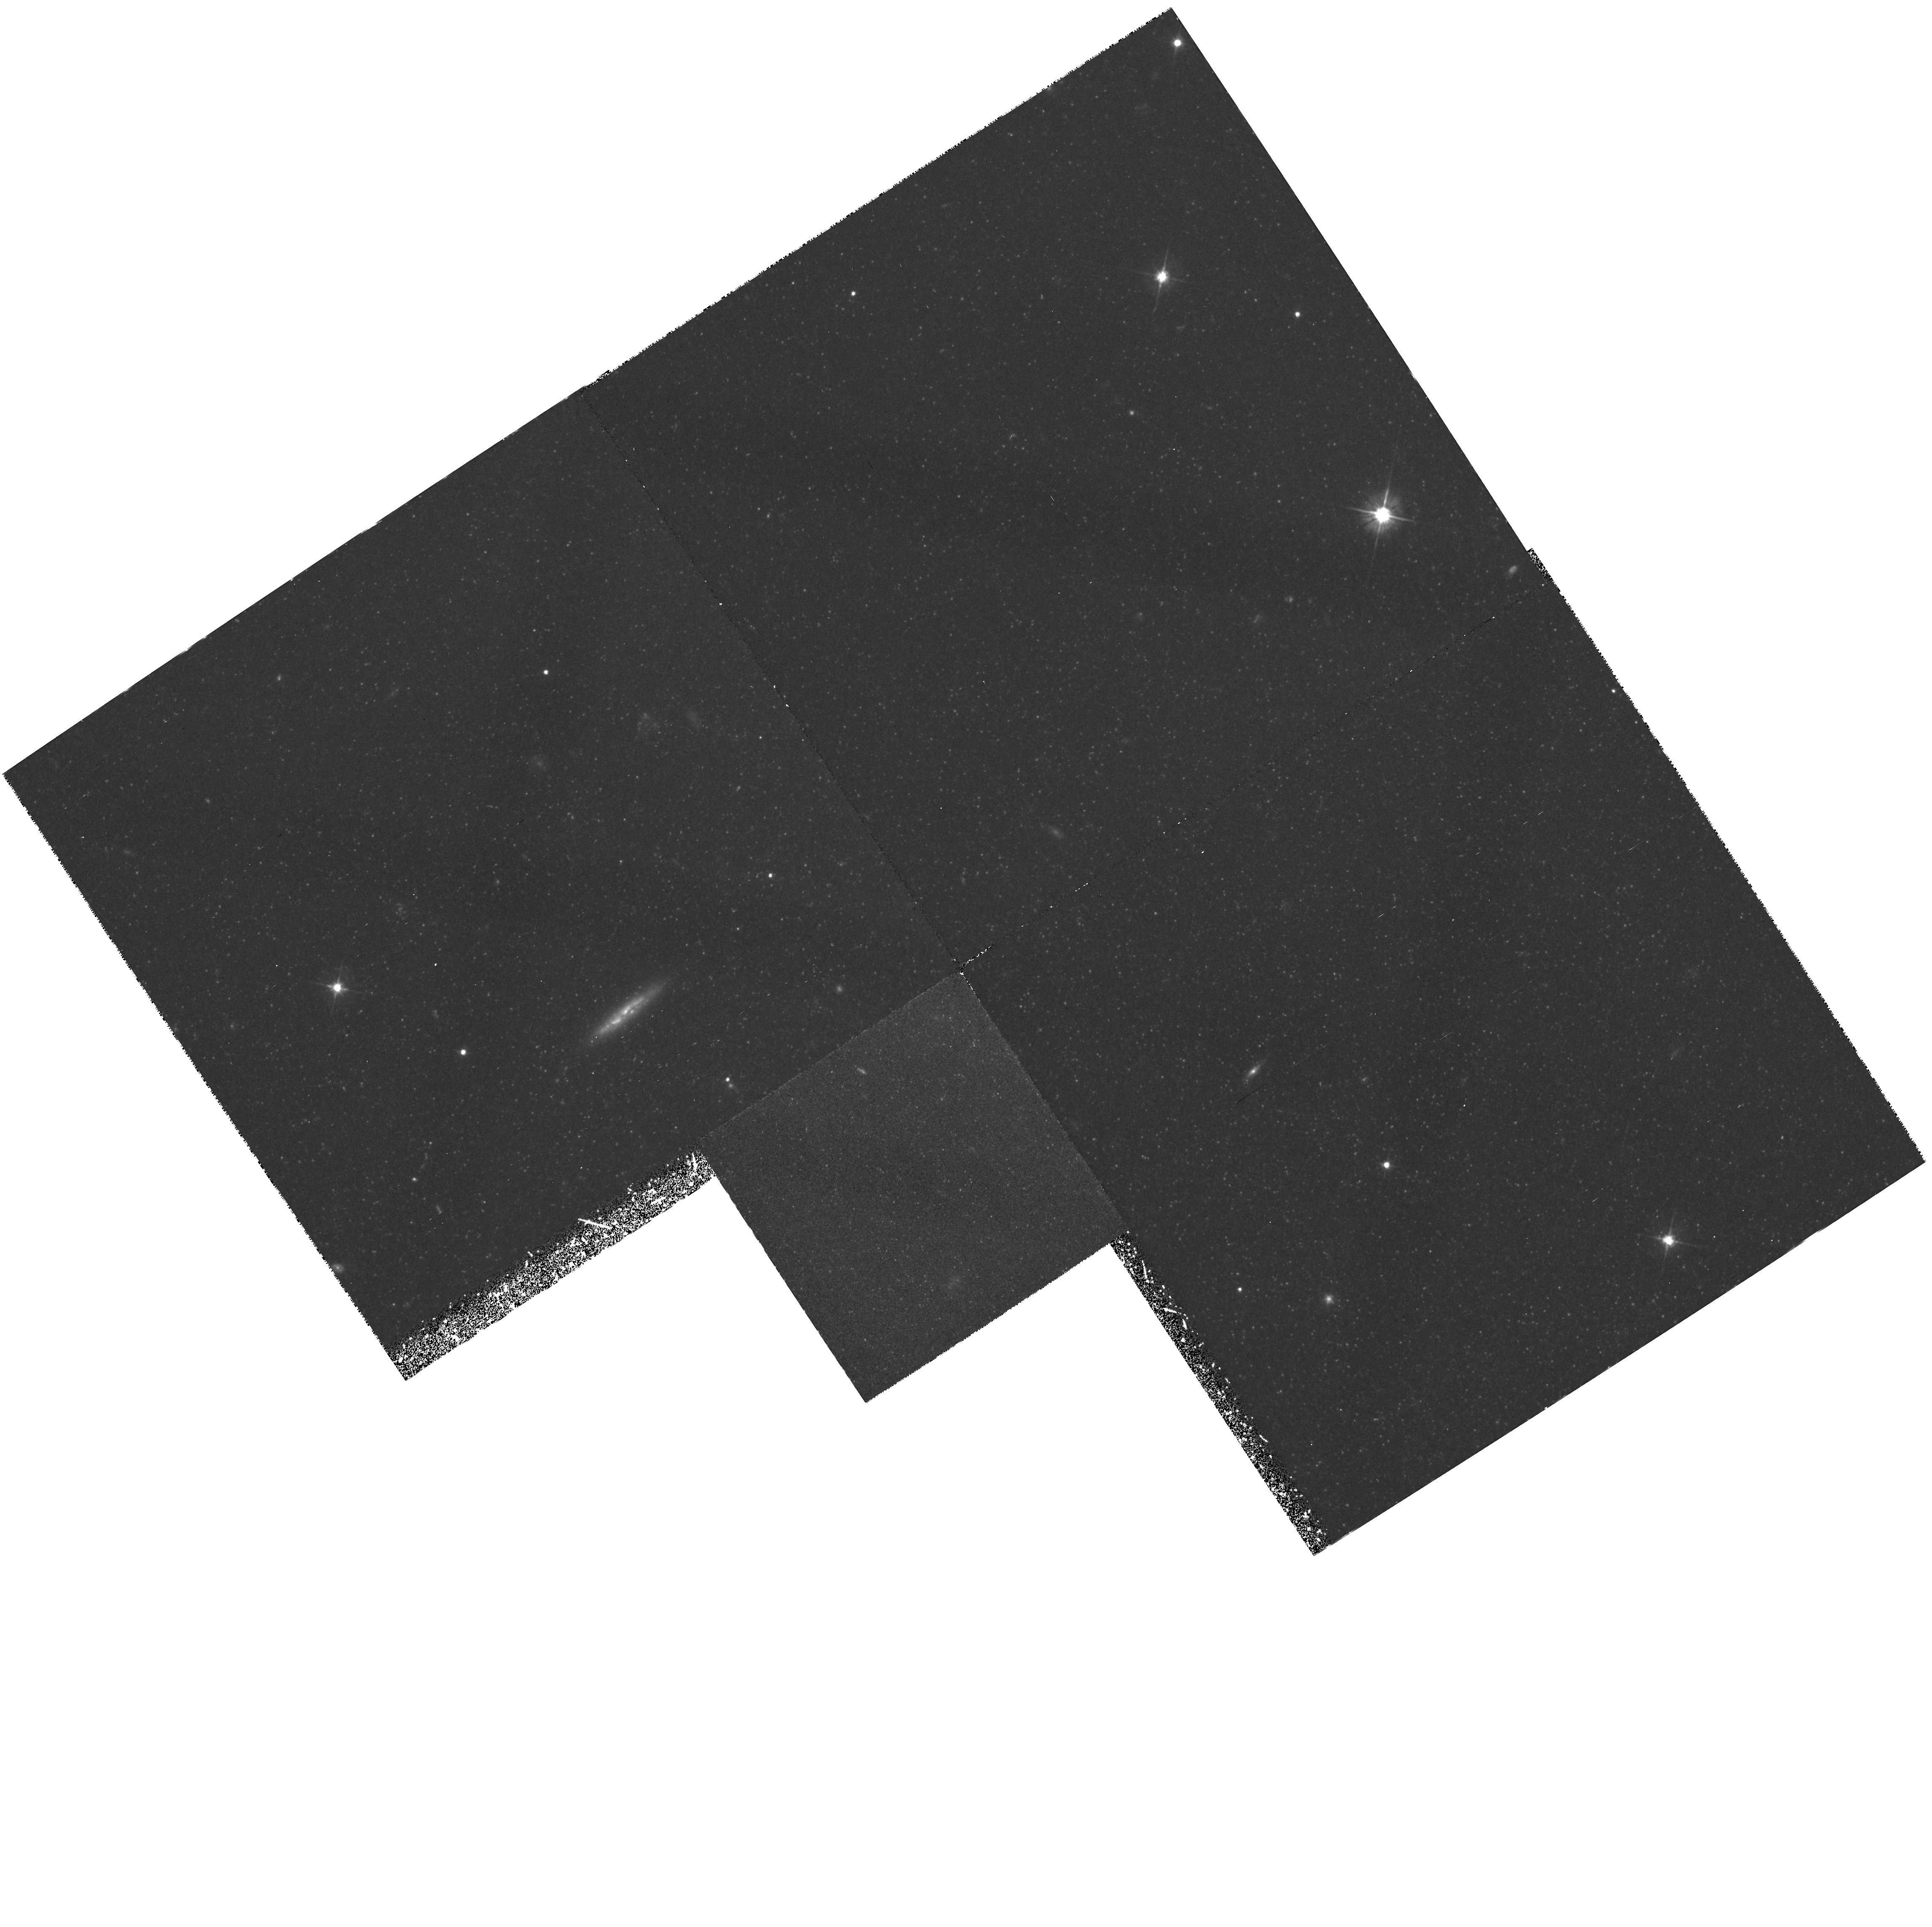
Target: GAL-094447+672619
Instrument: WFPC2/PC
Filter: F555W
Exposure: 2.5 h
Observation ID: hst_5898_01_wfpc2_pc_f555w_u33301

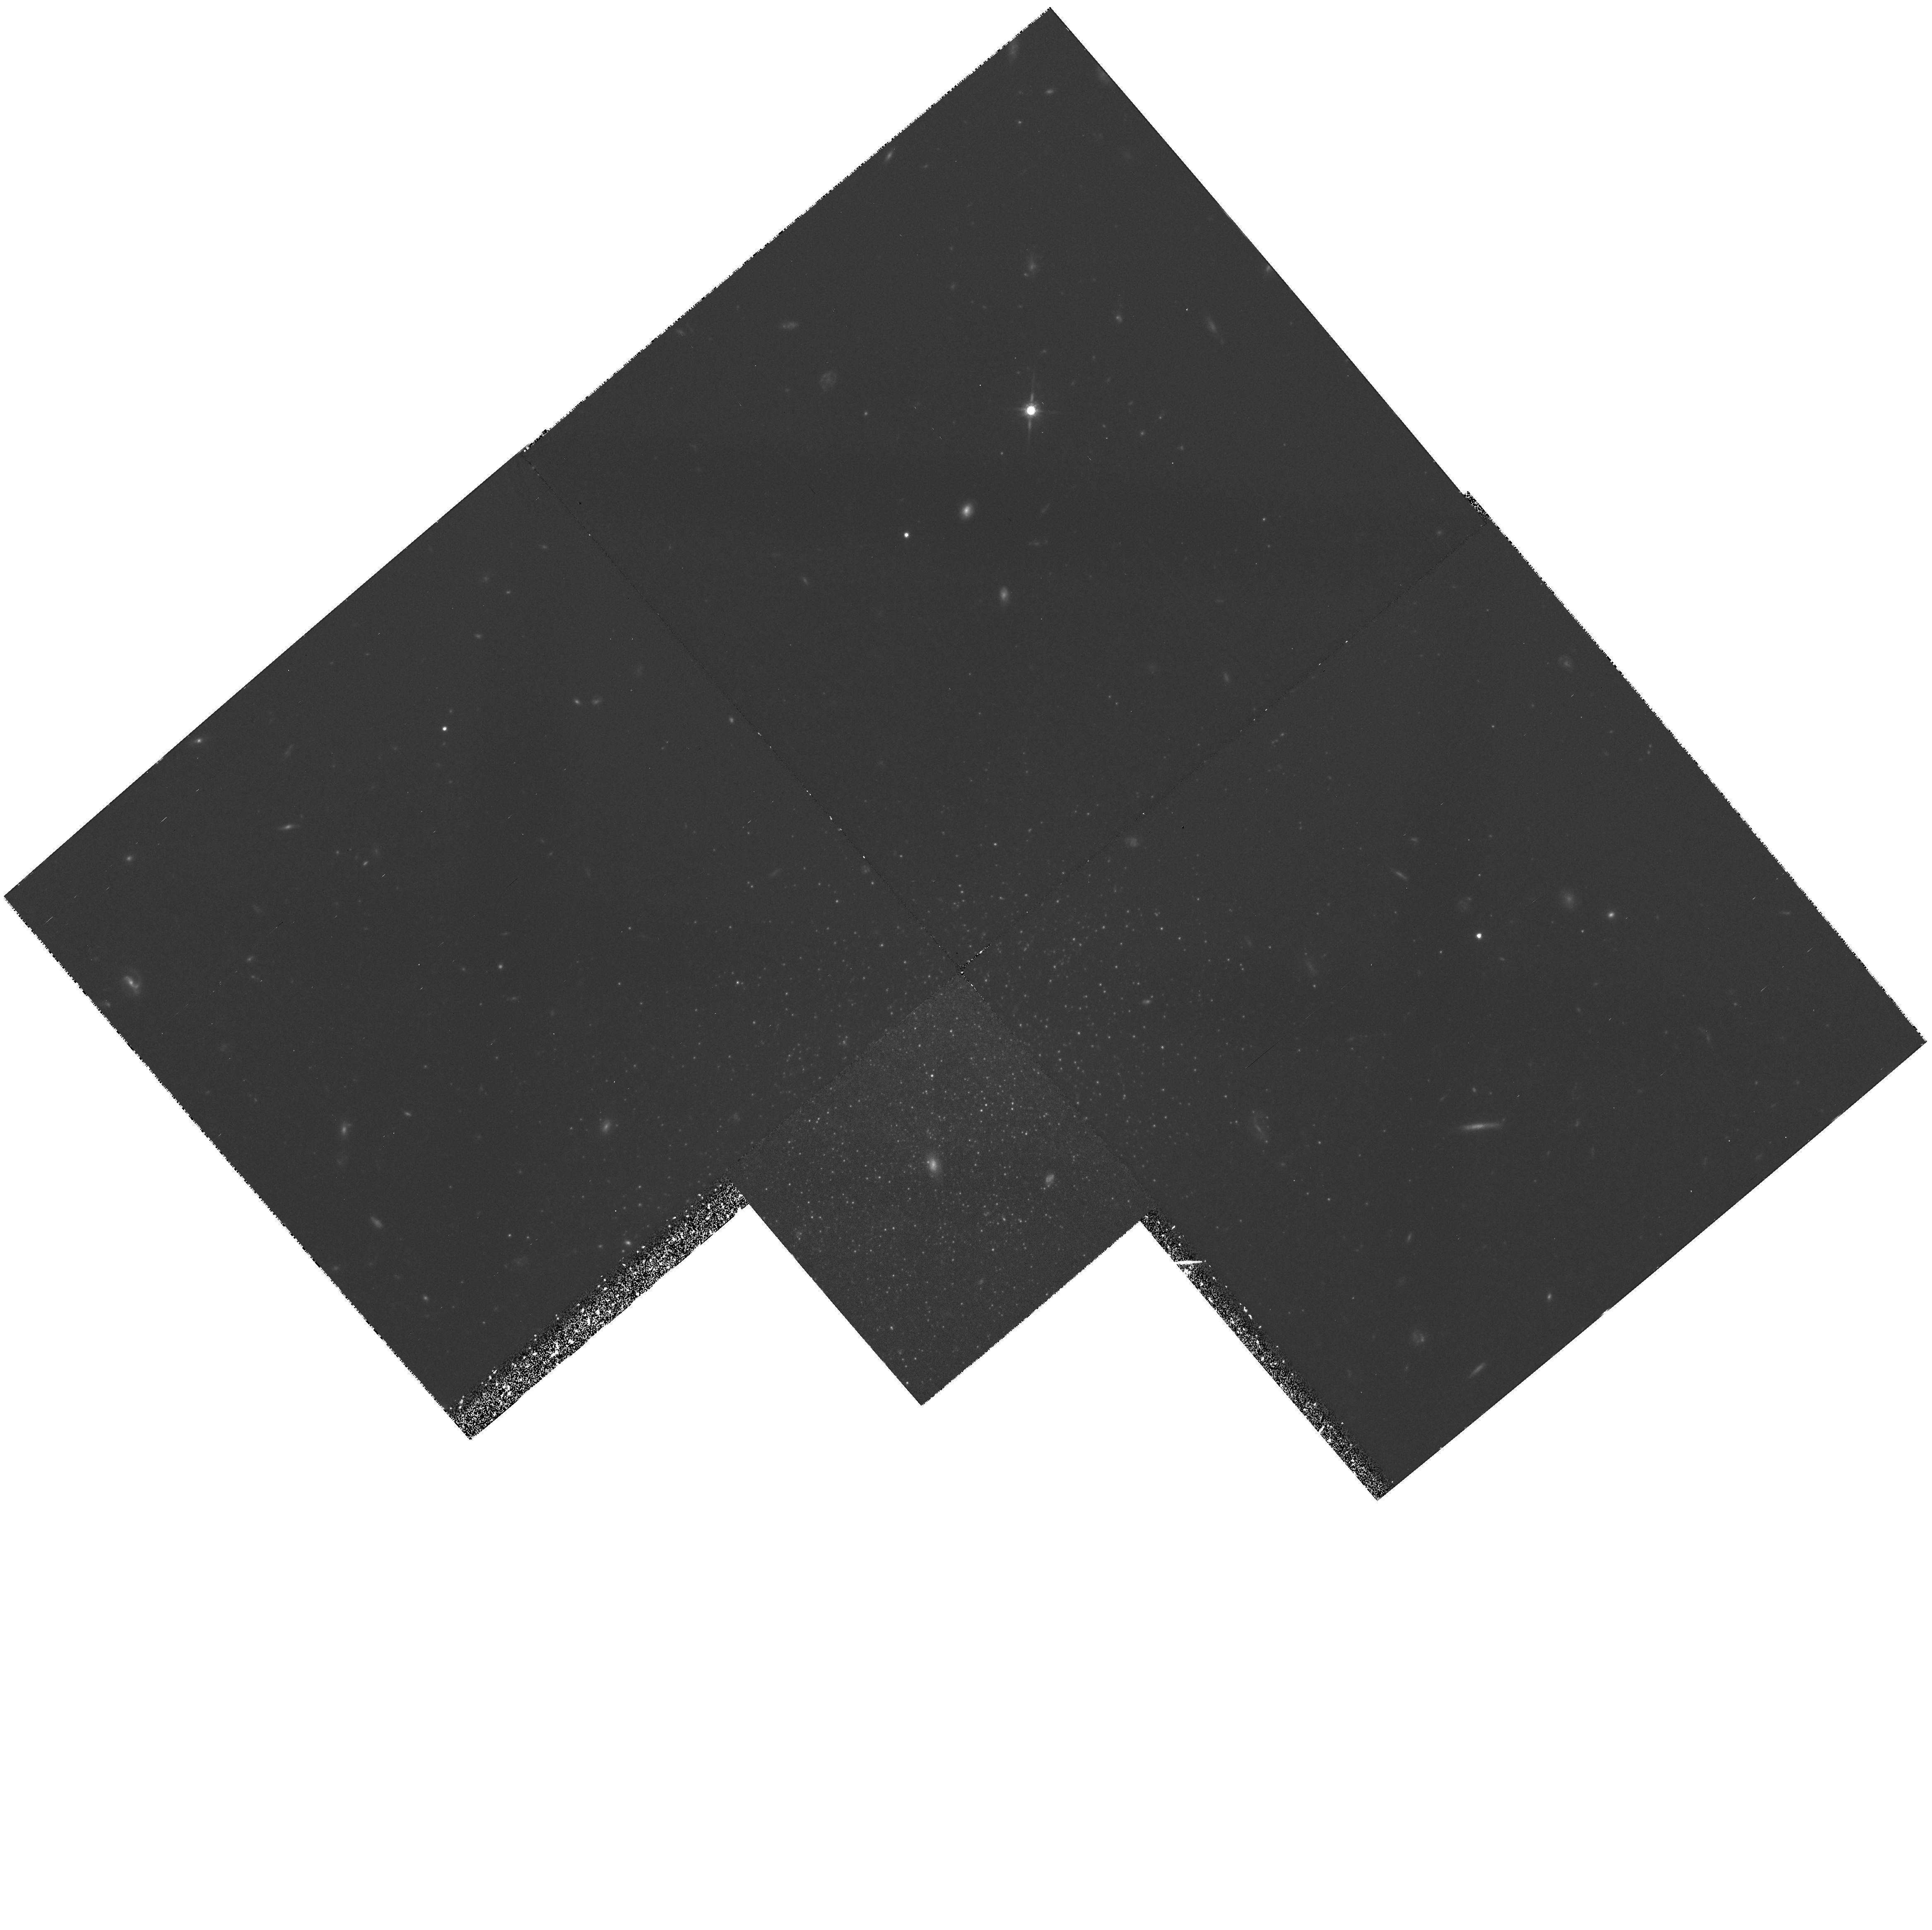
Target: GAL-100441+681522
Instrument: WFPC2/PC
Filter: F814W
Exposure: 3.2 h
Observation ID: hst_5898_03_wfpc2_pc_f814w_u33303

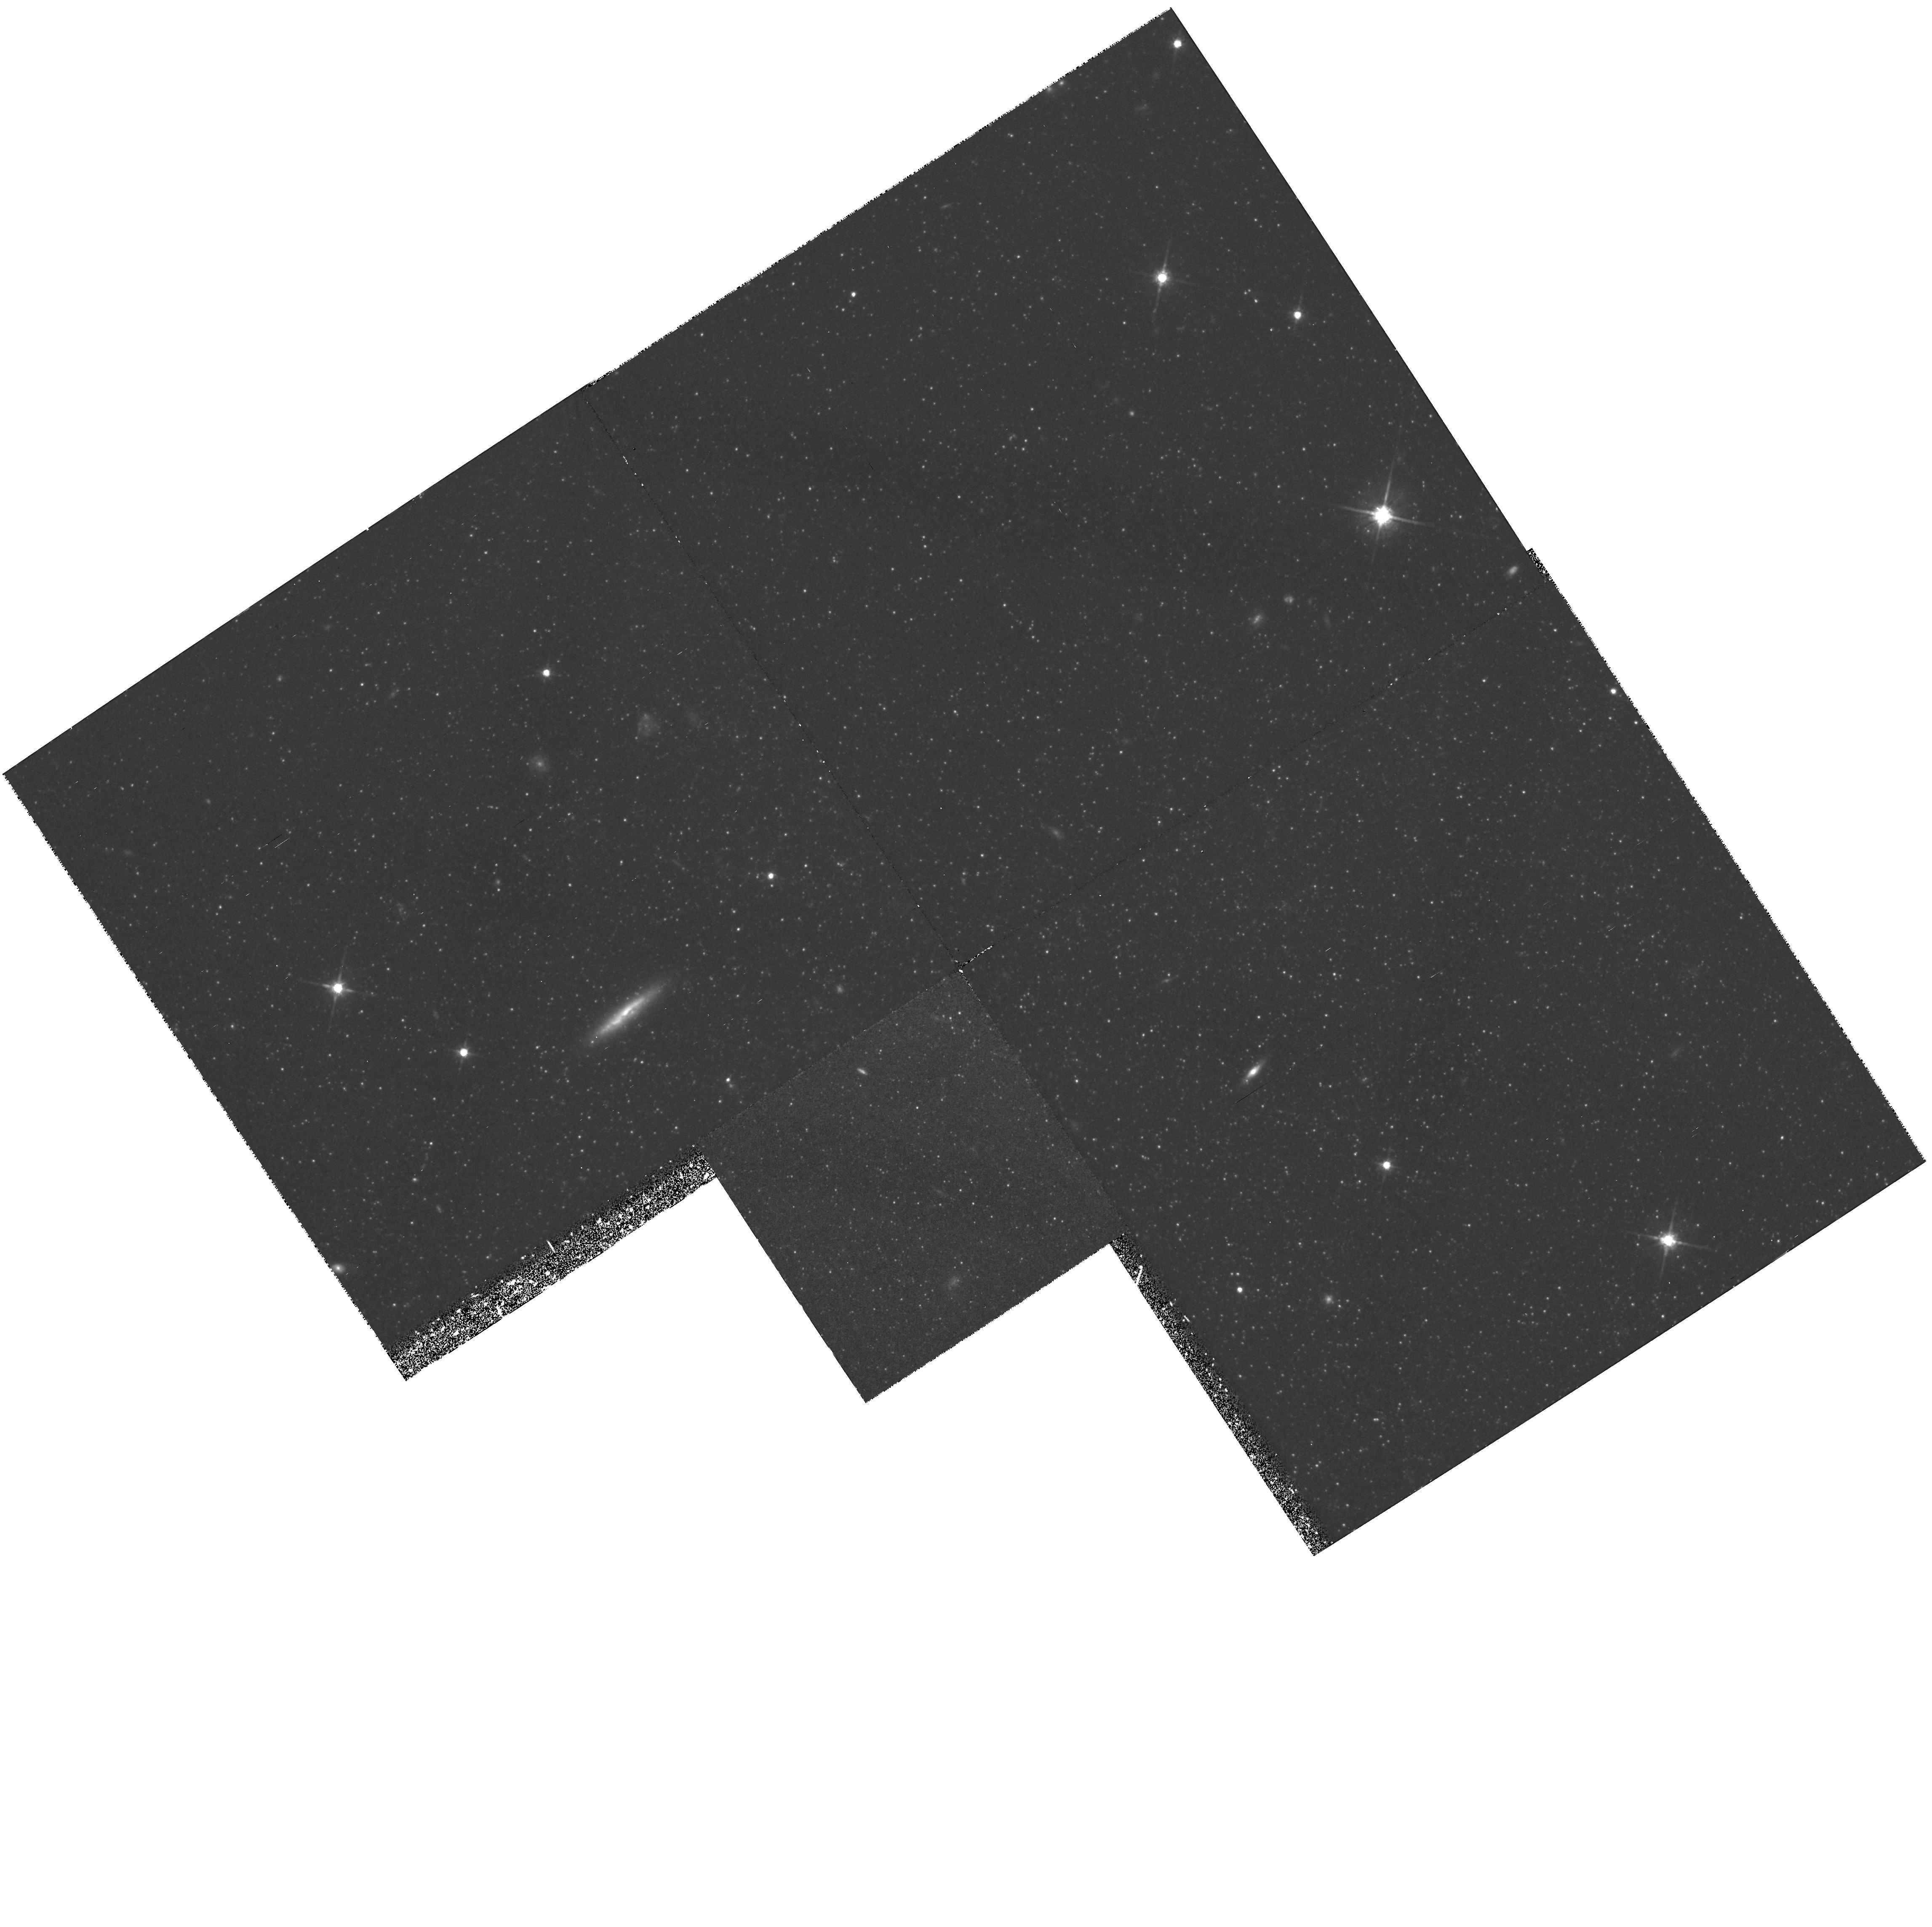
Target: GAL-094447+672619
Instrument: WFPC2/PC
Filter: F814W
Exposure: 3.2 h
Observation ID: hst_5898_01_wfpc2_pc_f814w_u33301

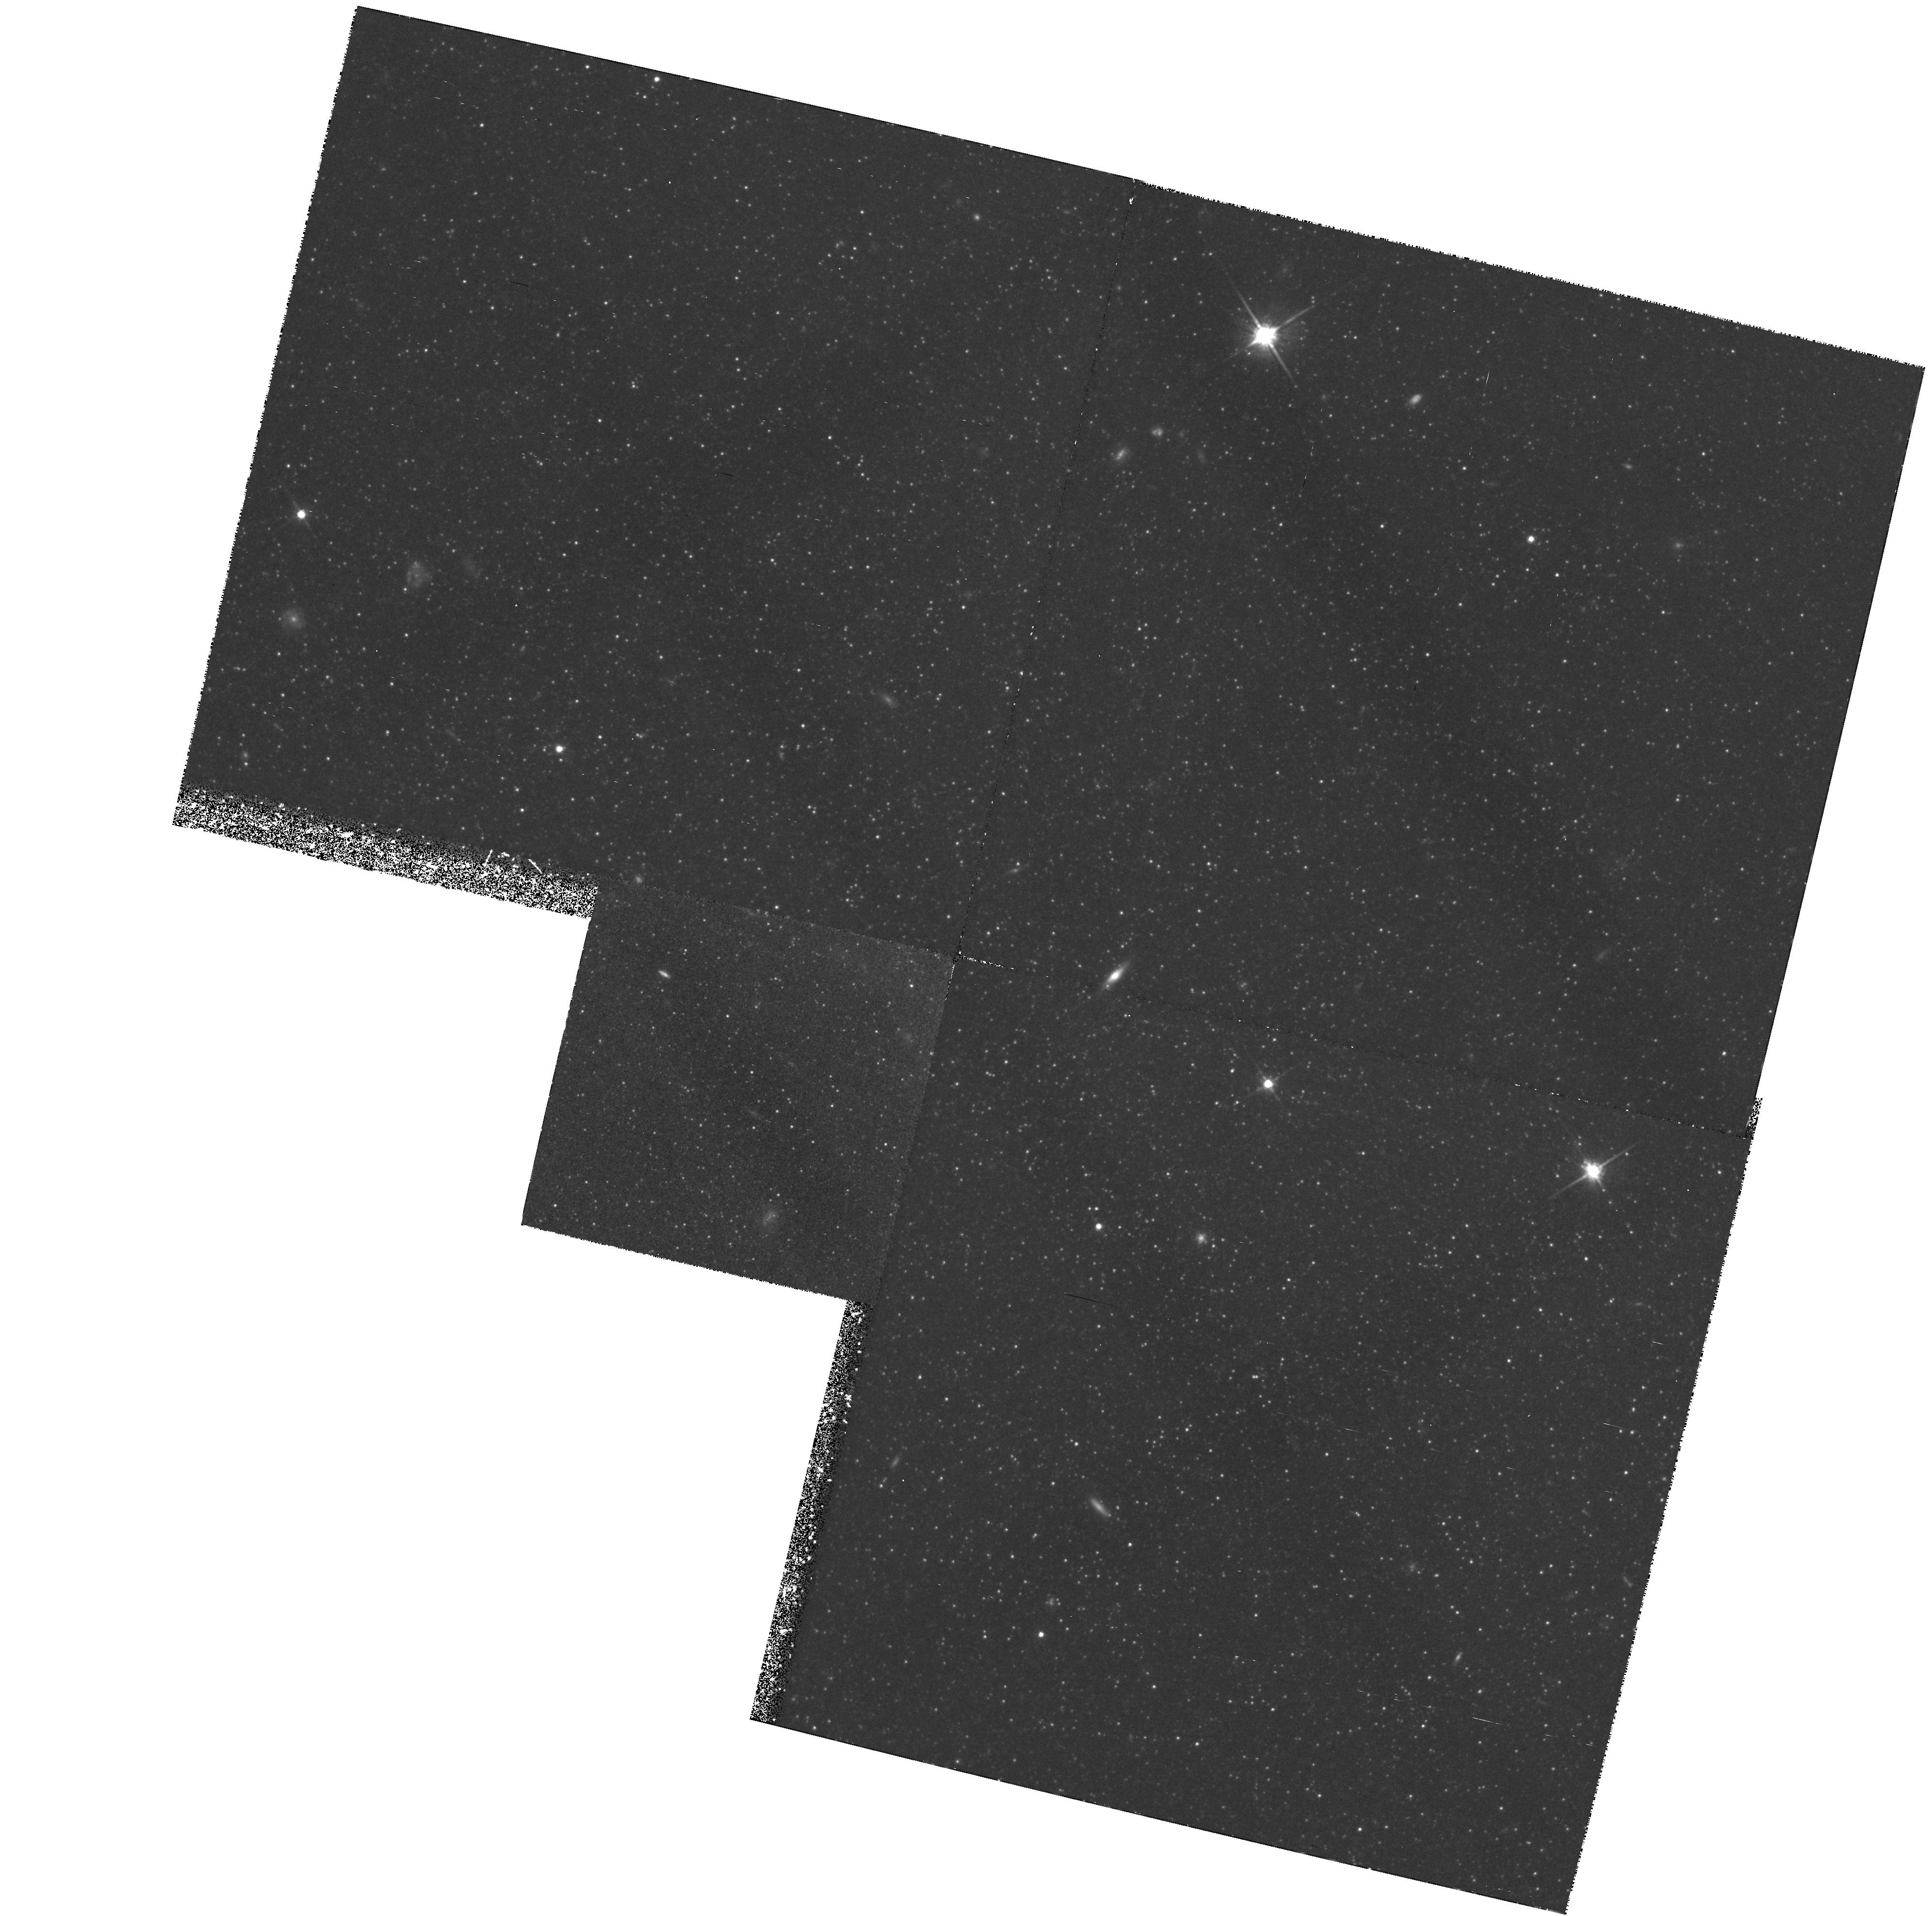
Target: GAL-094447+672619
Instrument: WFPC2/PC
Filter: F814W
Exposure: 4.4 h
Observation ID: hst_5898_02_wfpc2_pc_f814w_u33302

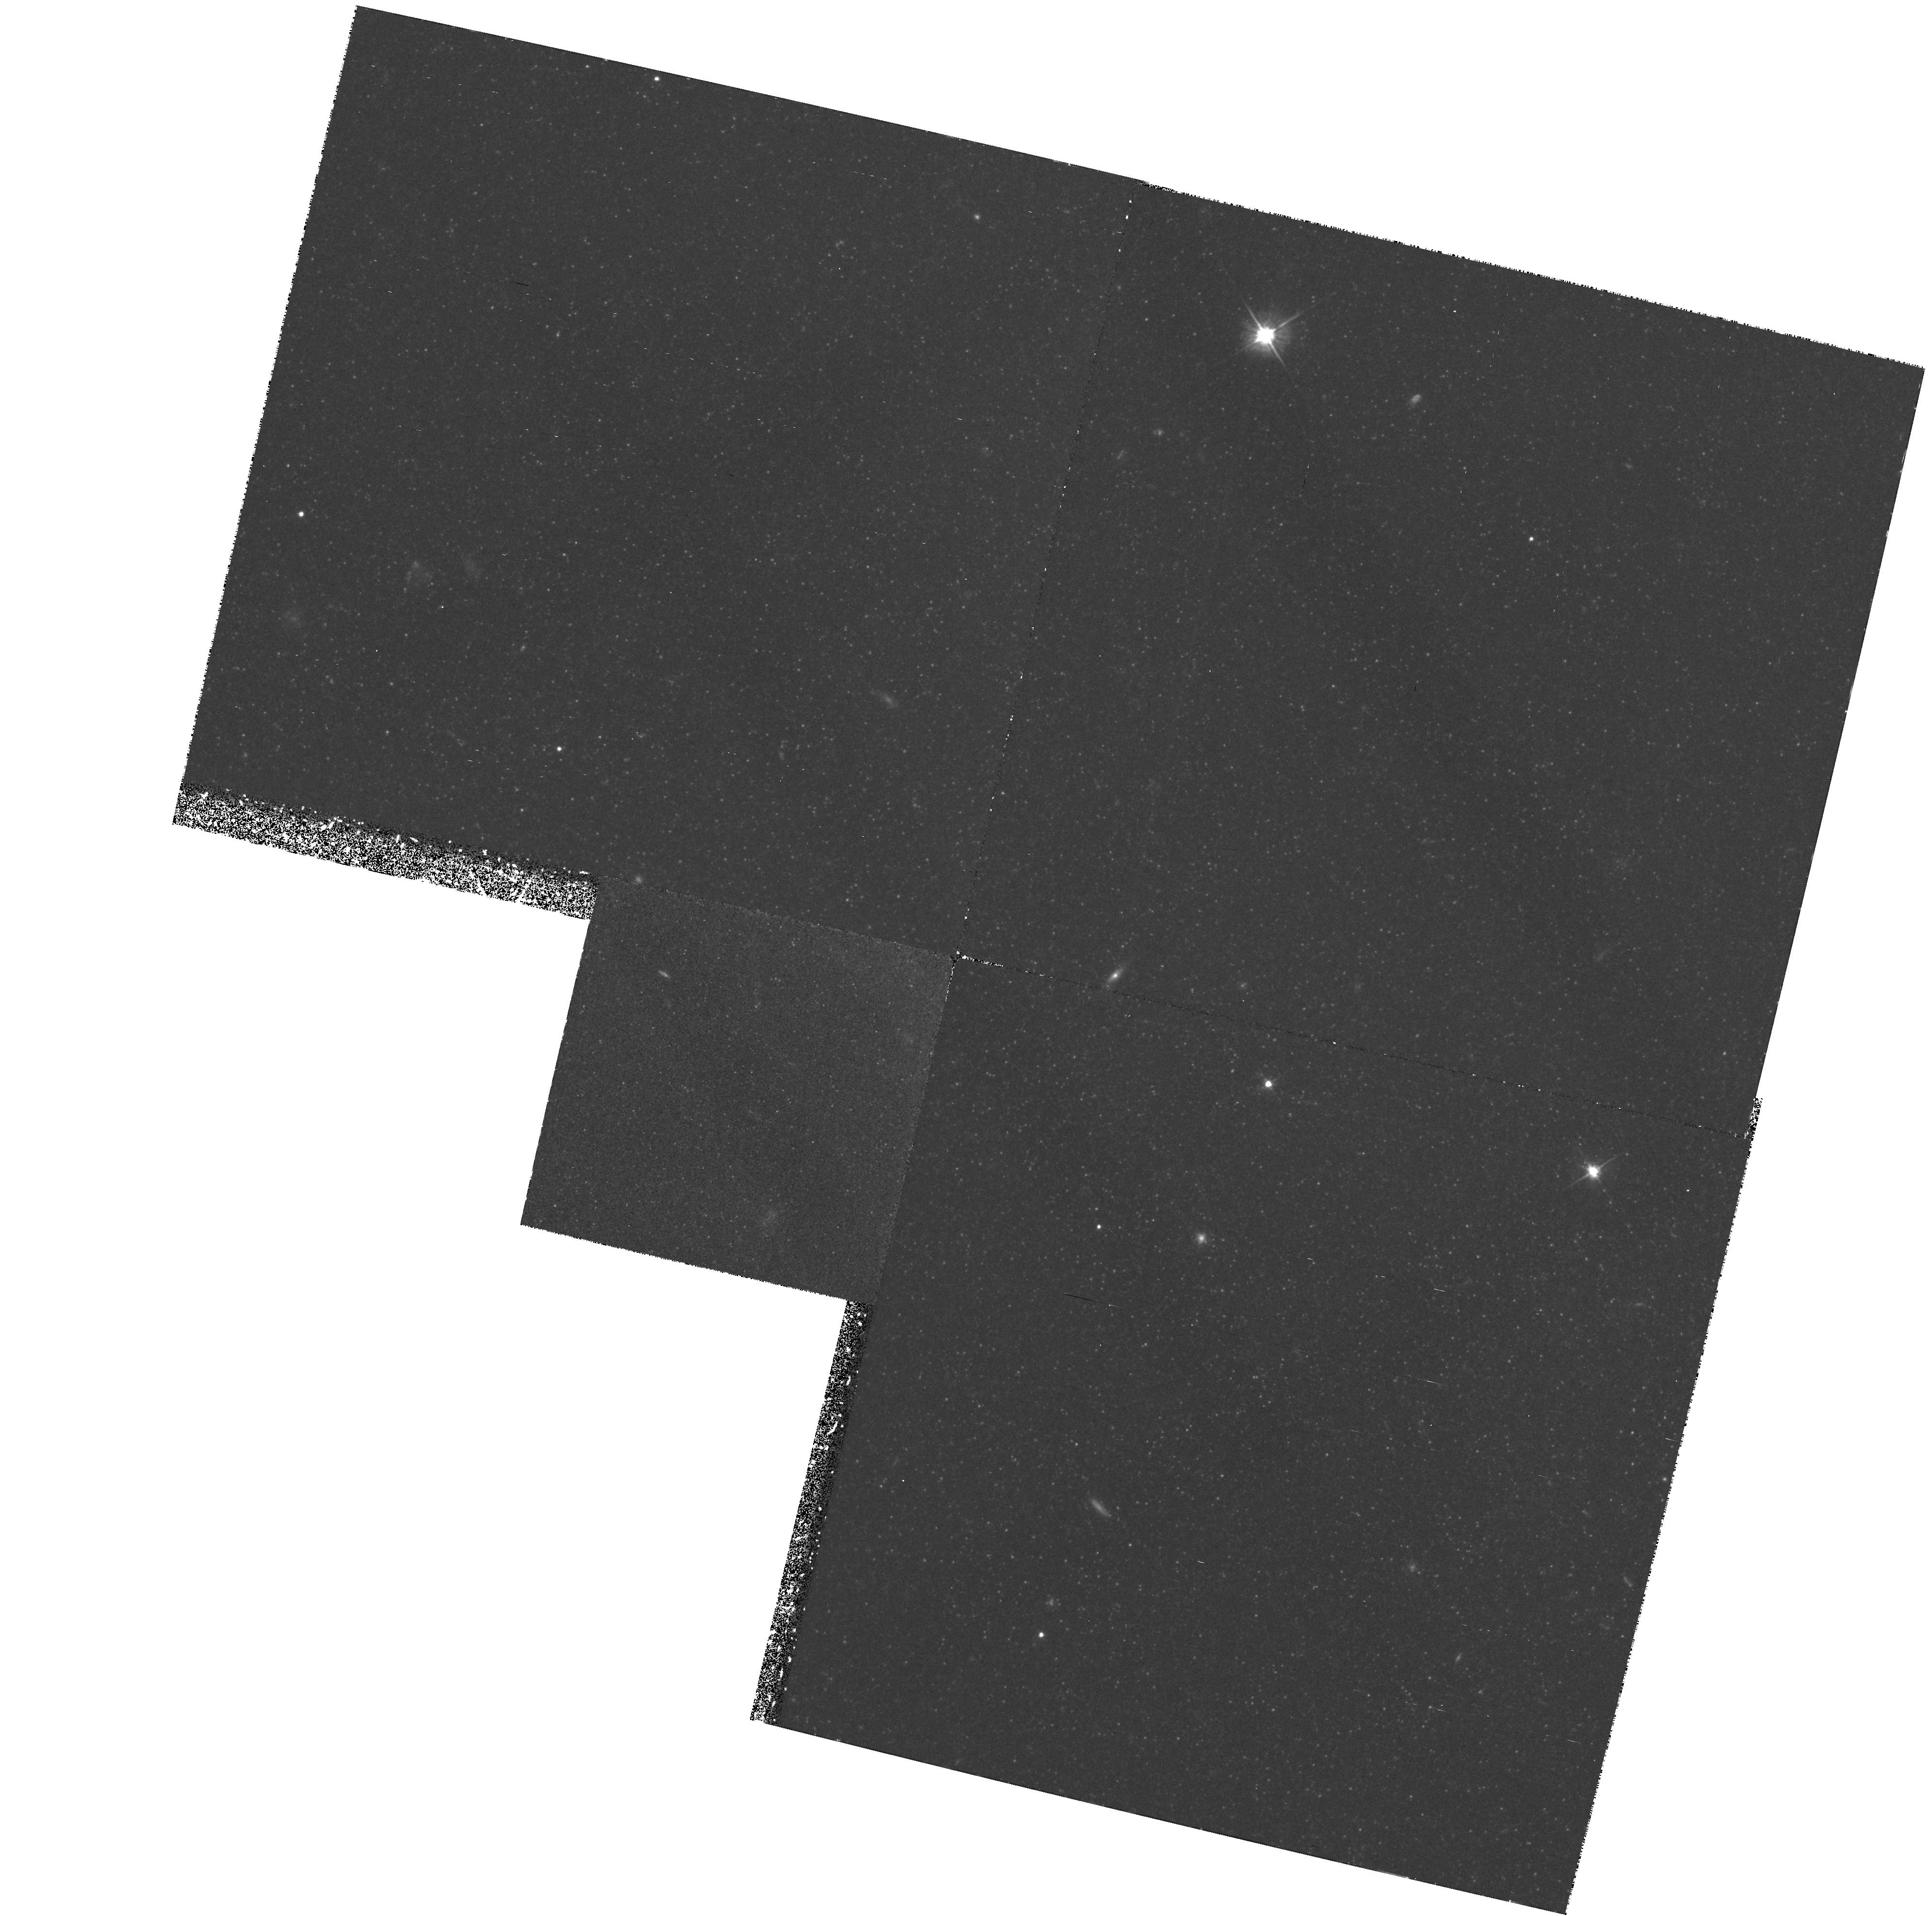
Target: GAL-094447+672619
Instrument: WFPC2/PC
Filter: F555W
Exposure: 2.6 h
Observation ID: hst_5898_02_wfpc2_pc_f555w_u33302

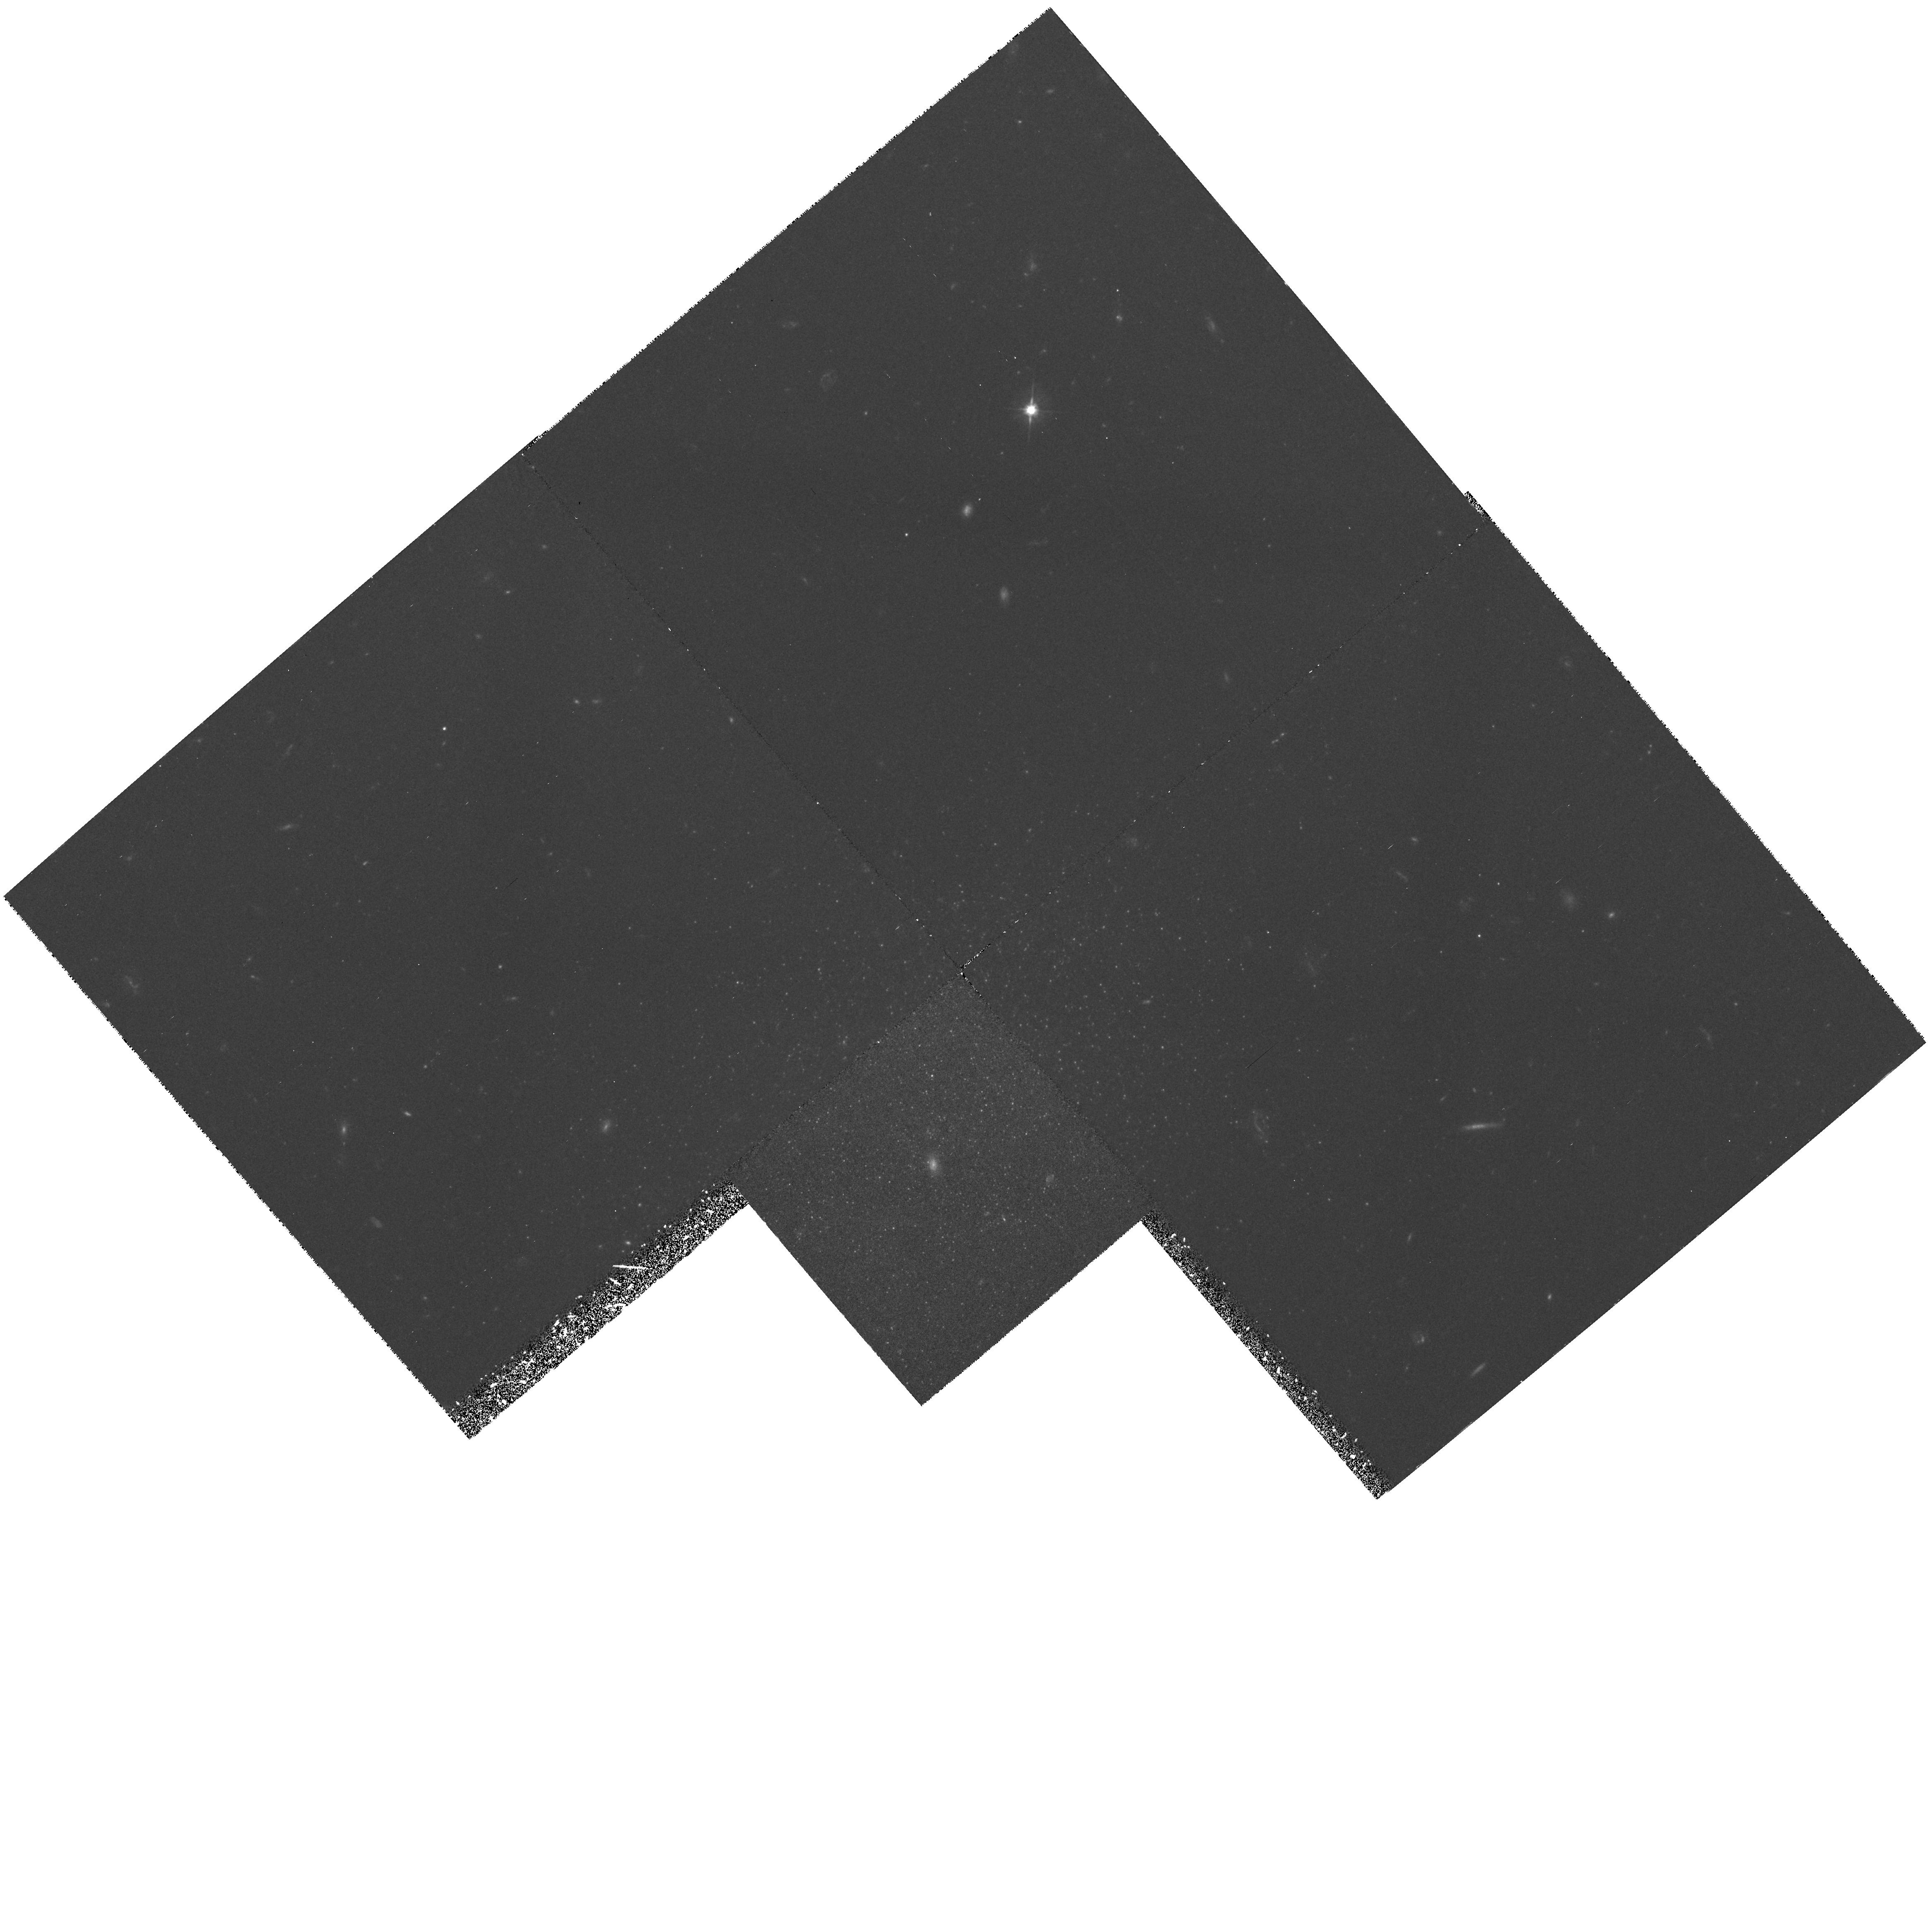
Target: GAL-100441+681522
Instrument: WFPC2/PC
Filter: F555W
Exposure: 1.5 h
Observation ID: hst_5898_03_wfpc2_pc_f555w_u33303

PHOTOMETRY OF CANDIDATE DWARF SPHEROIDAL GALAXIES IN THE M81 GROUP (PI: Caldwell, Nelson)

The M81 group is one of the nearest groups of galaxies to our own but its properties are quite different from that of the Local Group. It has therefore provided a different evolutionary environment for its member galaxies. This team has carried out a CCD survey of the M81 group to search for analogs to the Local Group dwarf spheroidal (dSph) galaxies. We have recovered all of the M81 dwarf candidates previously identified in photographic surveys and, in addition, have discovered six new systems whose surface brightnesses and apparent sizes place them within the range of values found for the Local Group dSphs. In this proposal we request HST time to image two of the candidate M81 group dSph systems. The proposed observations will allow construction of color- magnitude diagrams covering the upper two magnitudes of the red giant branch and will allow a determination of their distance (via the luminosity of the giant branch tip), an estimate of their mean abundance (via the mean giant branch color) and a first estimate of their star formation history (via the frequency of occurrence of upper-AGB stars). Comparison of these results with those for the Local Group dSphs will then help define the dependence of the formation and evolution of these low luminosity galaxies on the local conditions.